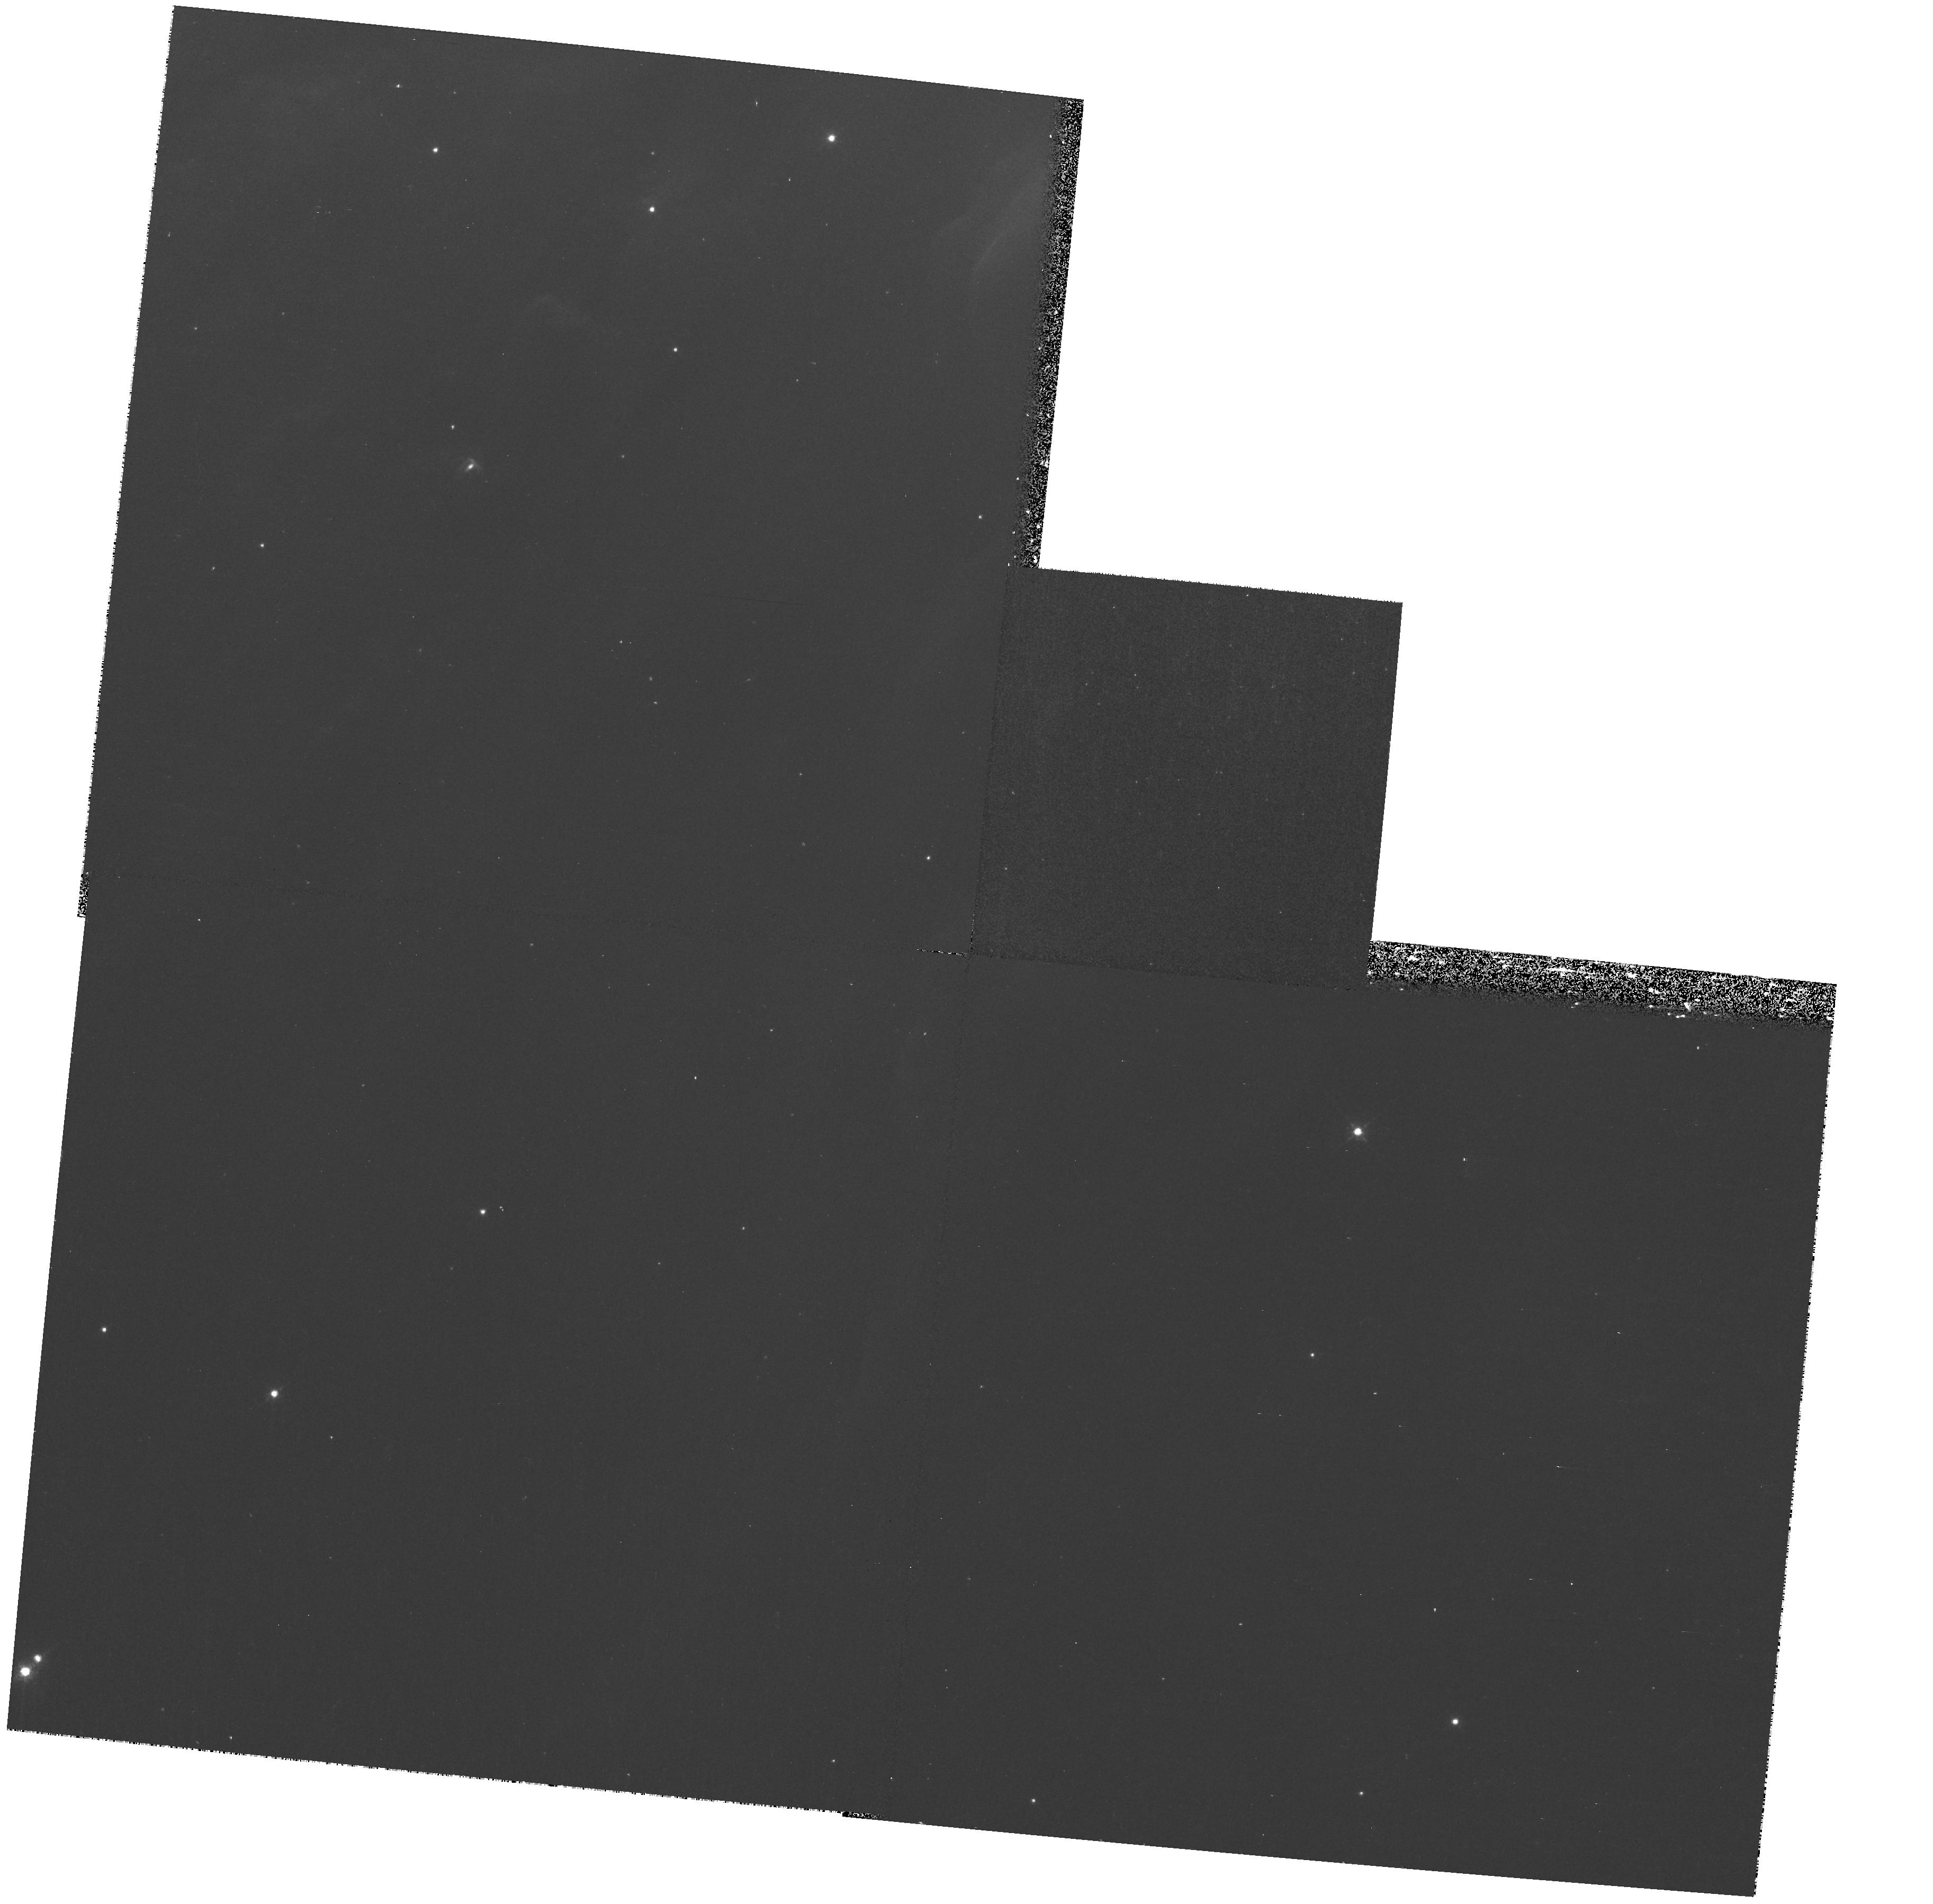
Target: field at RA 83.829°, Dec -5.485°
Instrument: WFPC2/PC
Filter: F631N
Exposure: 20 min
Observation ID: hst_8324_08_wfpc2_pc_f631n_u5gf08

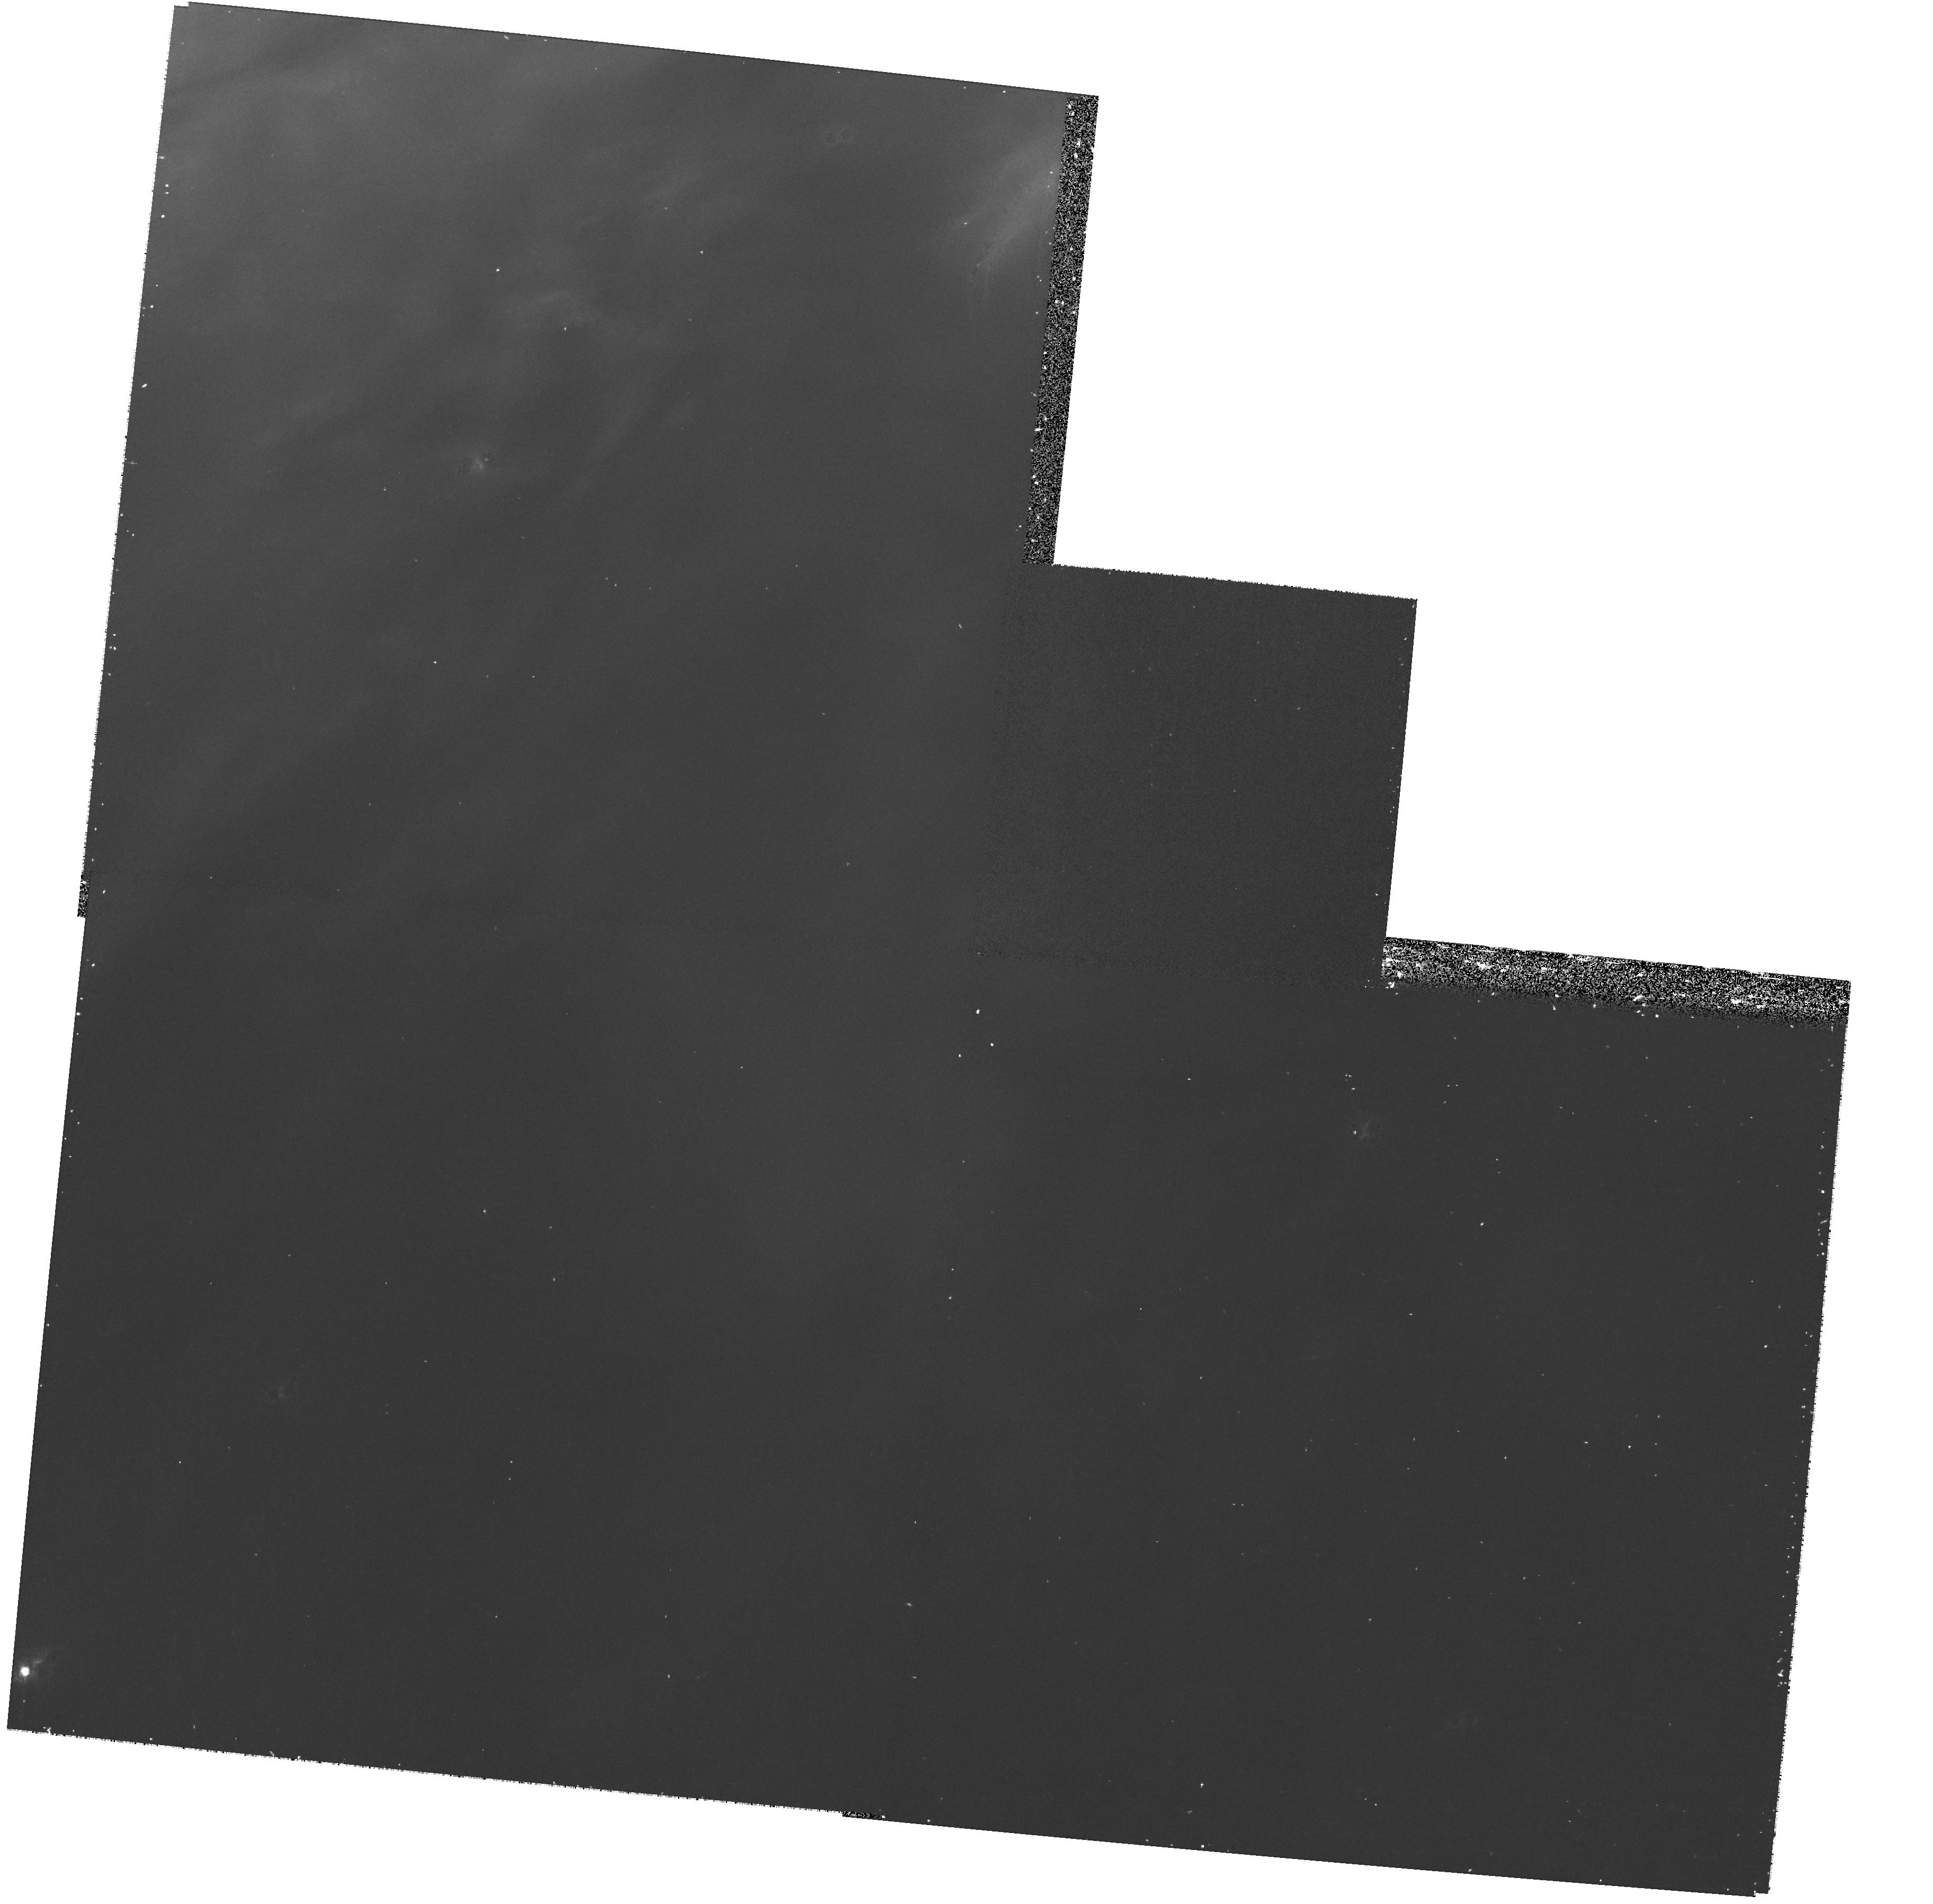
Target: field at RA 83.829°, Dec -5.485°
Instrument: WFPC2/PC
Filter: F673N
Exposure: 17 min
Observation ID: hst_8324_08_wfpc2_pc_f673n_u5gf08

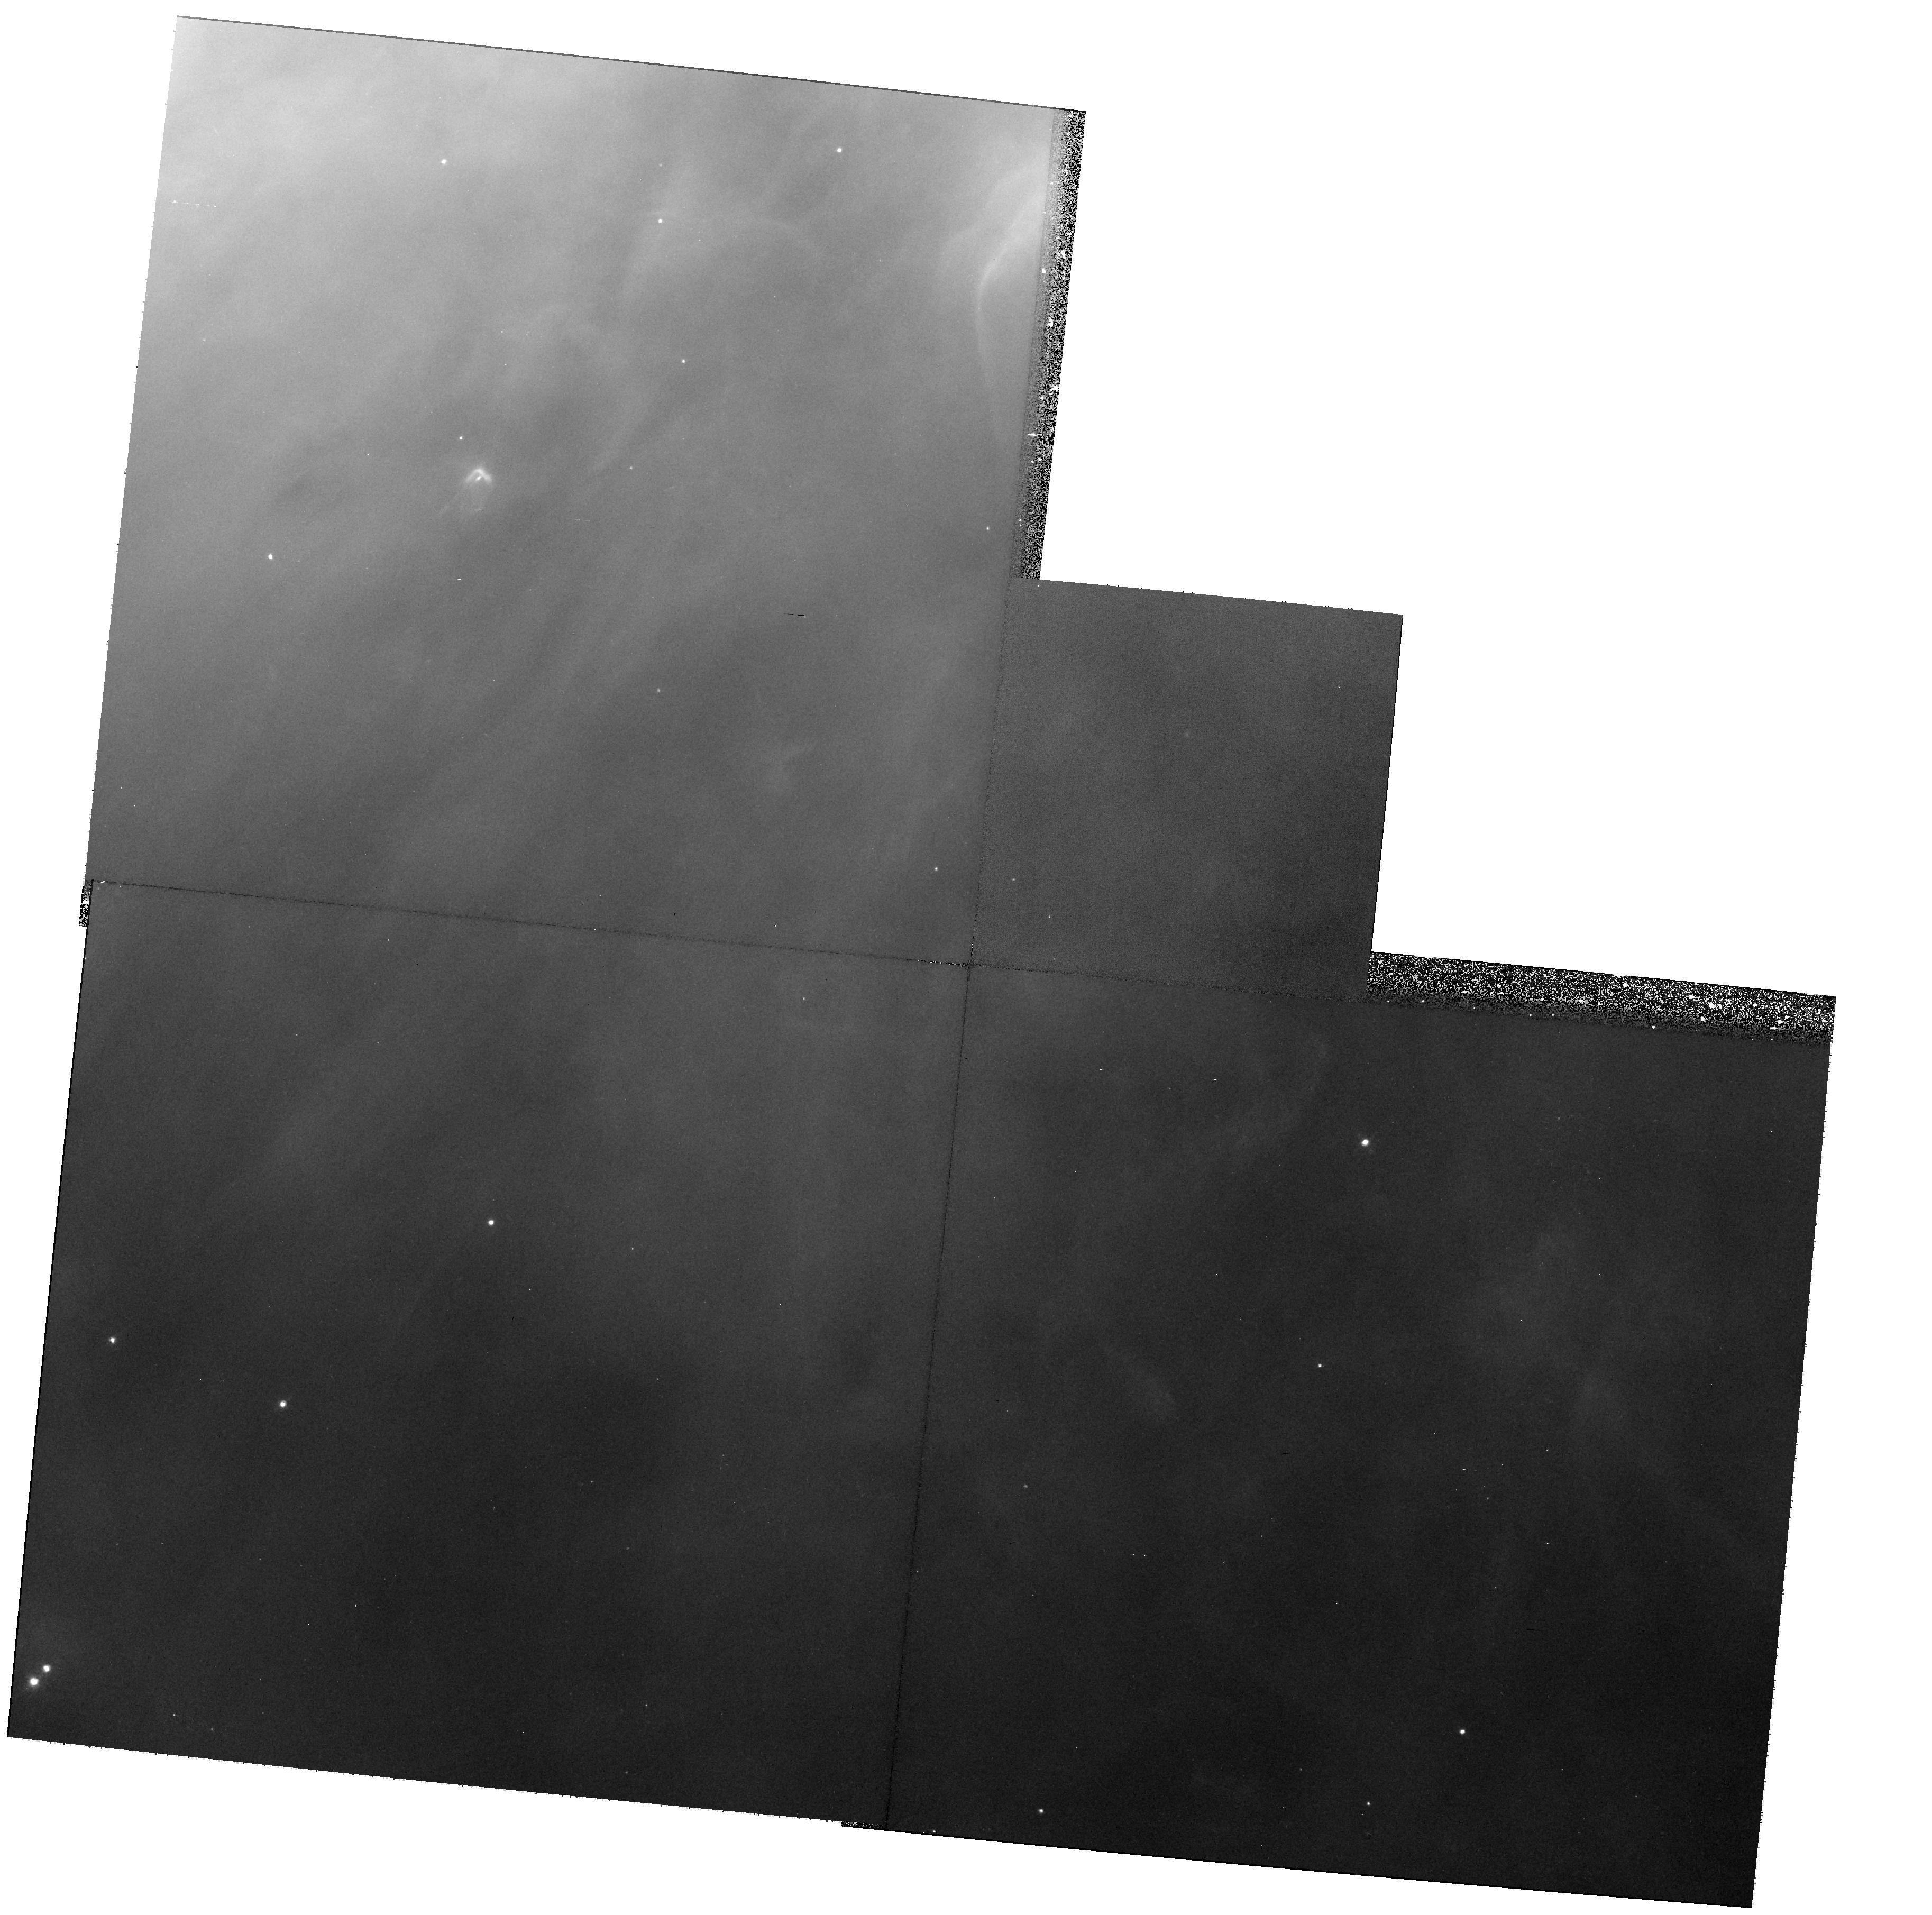
Target: field at RA 83.829°, Dec -5.484°
Instrument: WFPC2/PC
Filter: F656N
Exposure: 10 min
Observation ID: hst_8324_57_wfpc2_pc_f656n_u5gf57

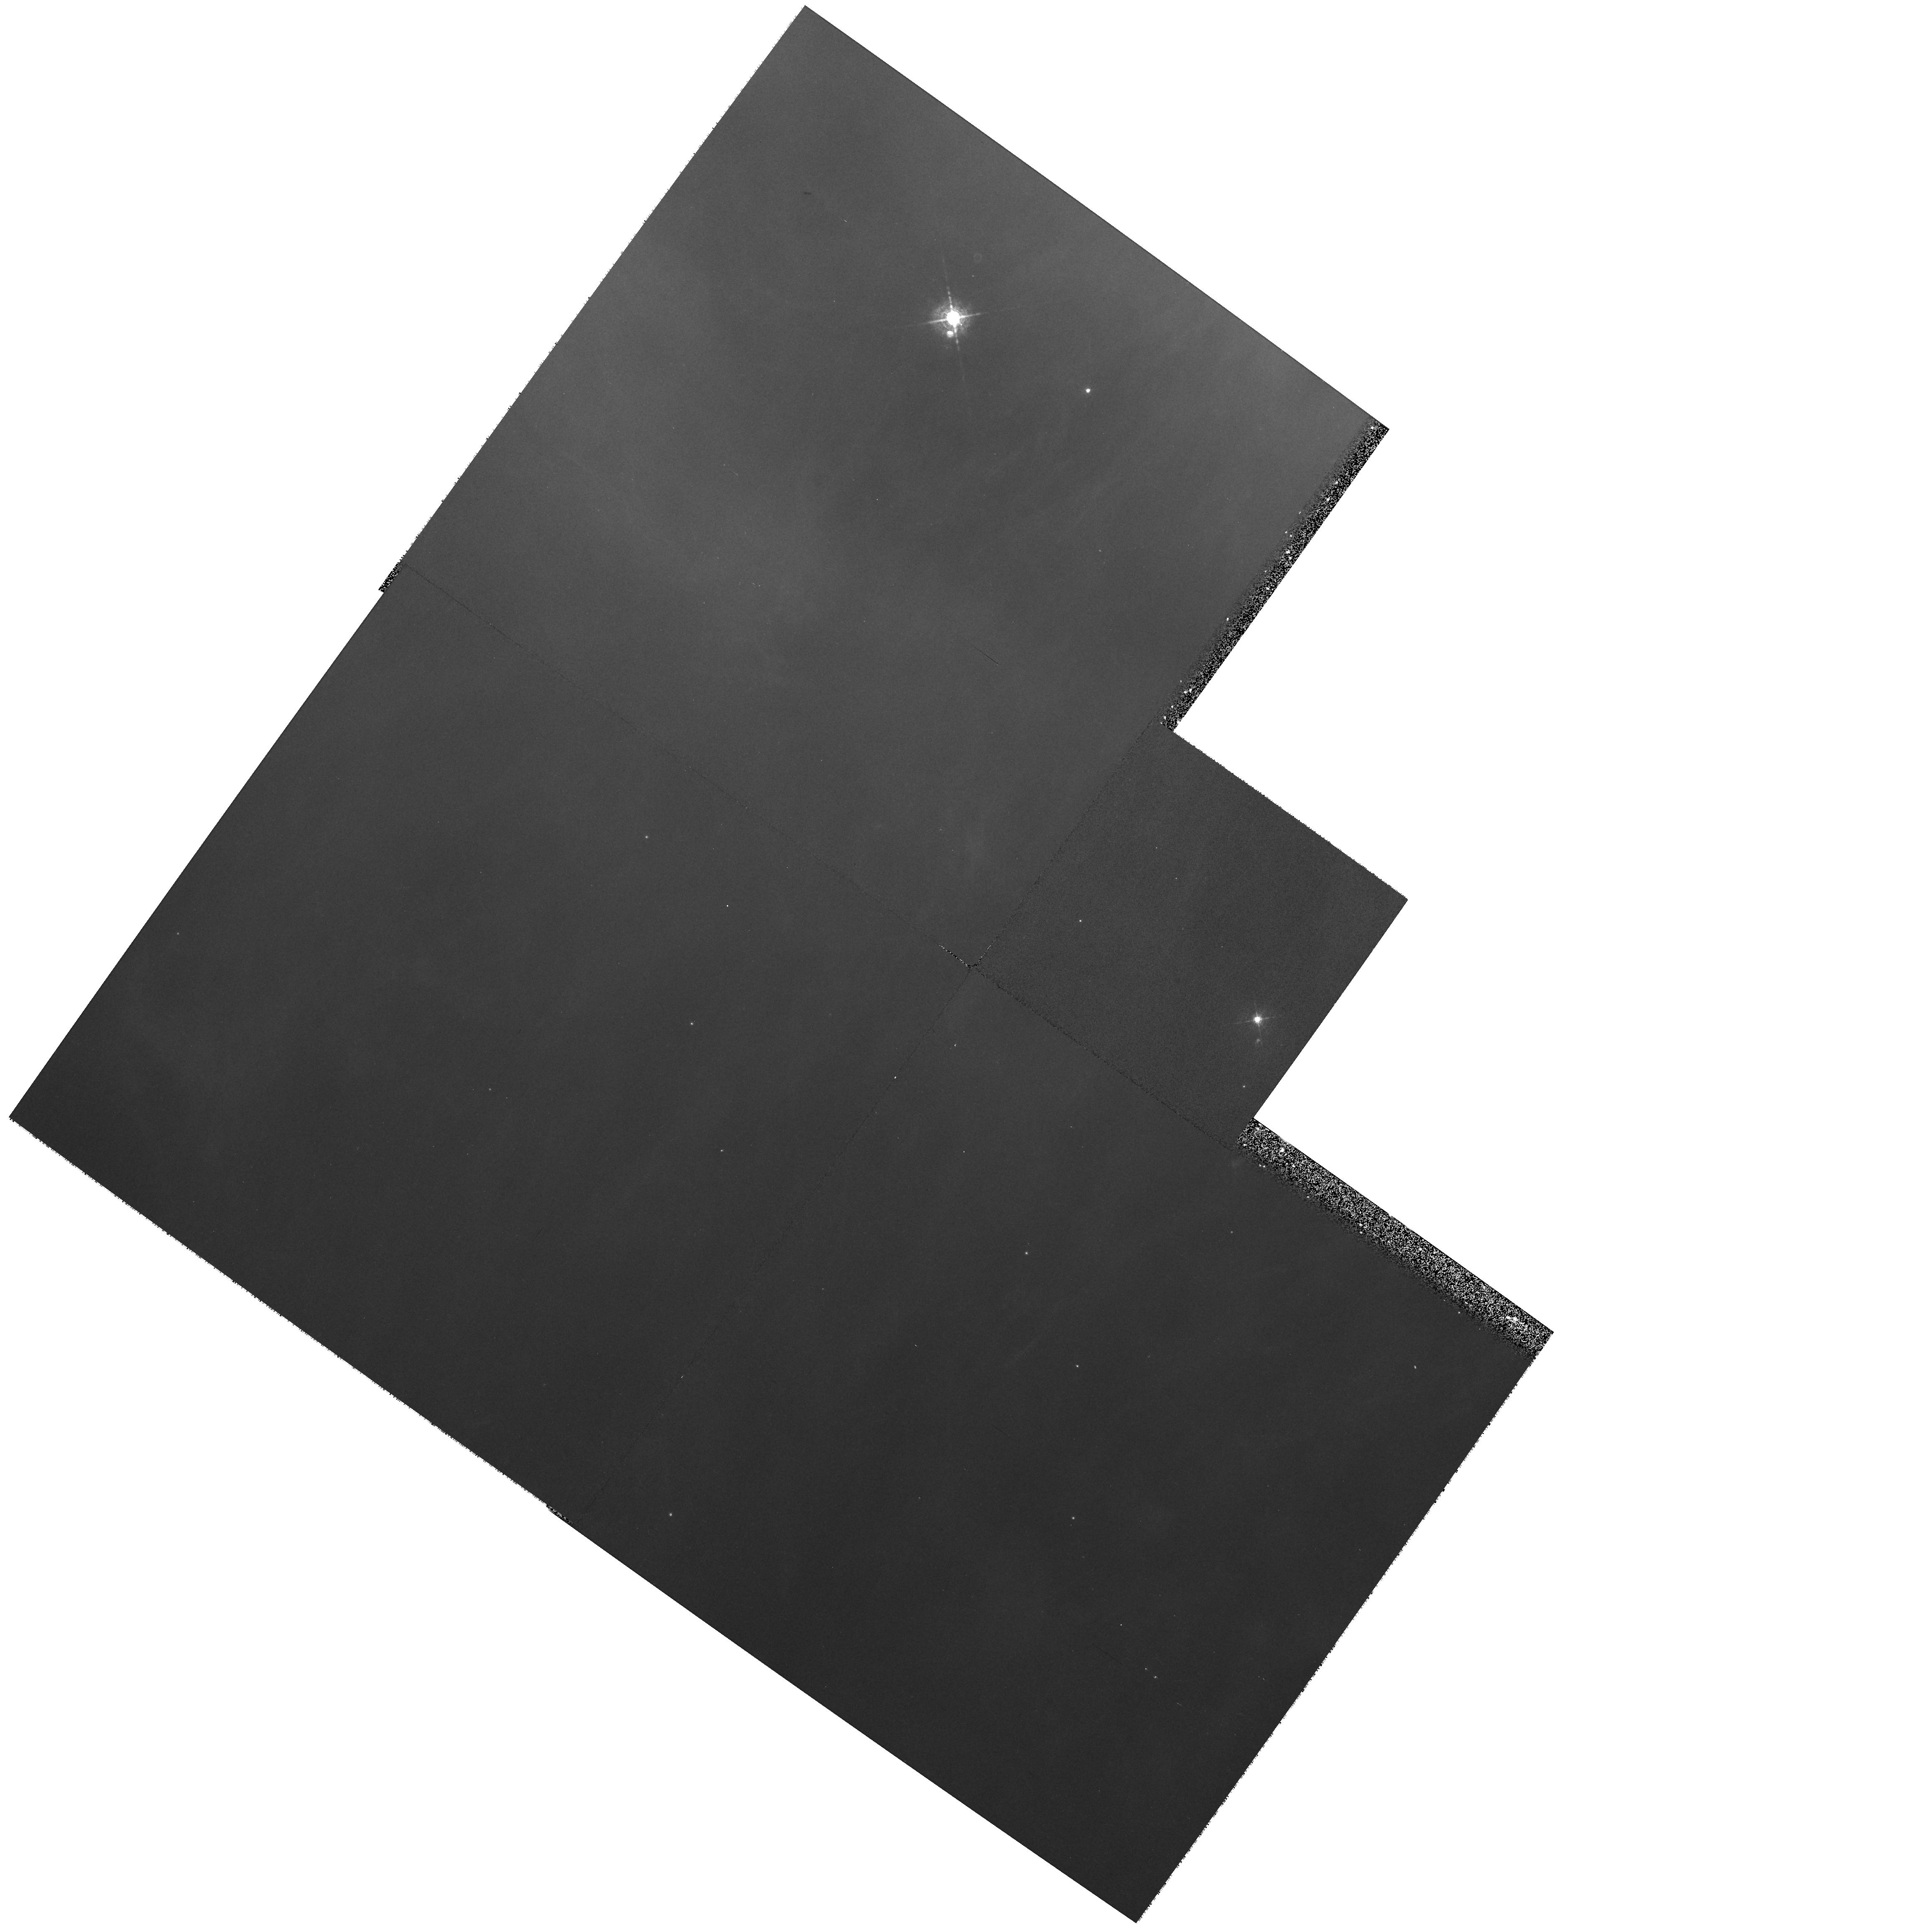
Target: field at RA 83.861°, Dec -5.458°
Instrument: WFPC2/PC
Filter: F502N
Exposure: 10 min
Observation ID: hst_8324_02_wfpc2_pc_f502n_u5gf02

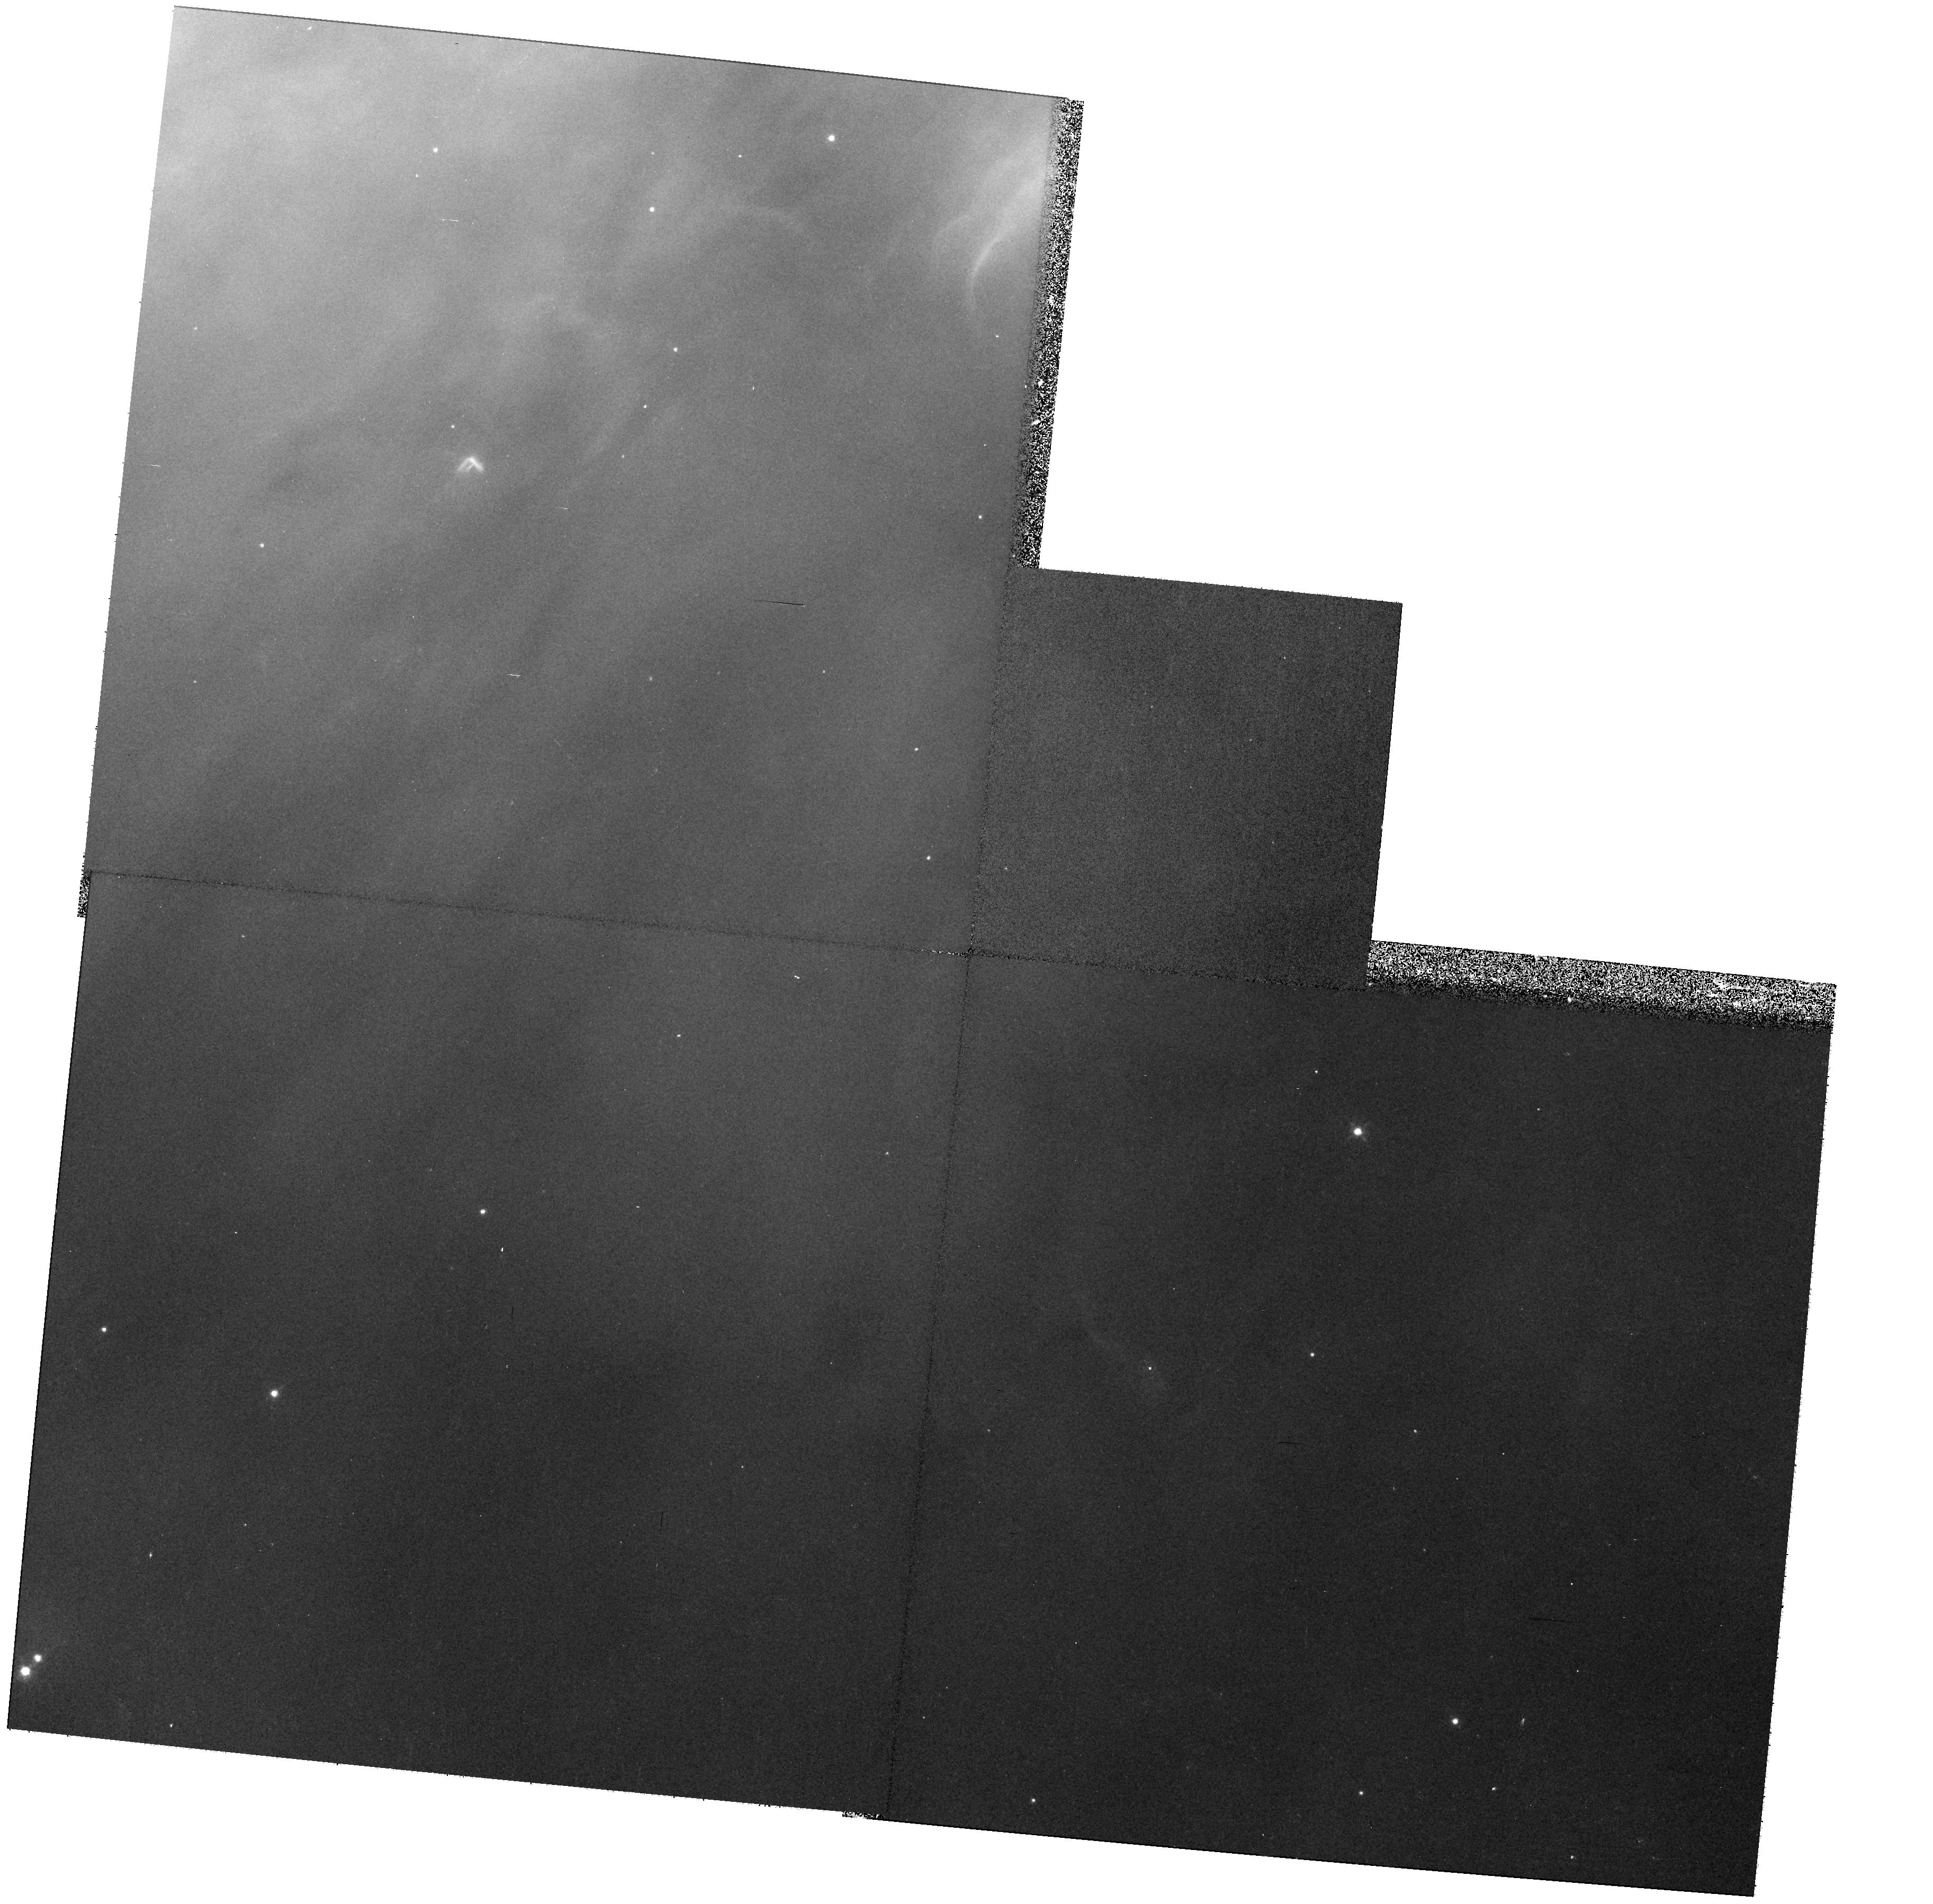
Target: field at RA 83.829°, Dec -5.485°
Instrument: WFPC2/PC
Filter: F658N
Exposure: 9 min
Observation ID: hst_8324_08_wfpc2_pc_f658n_u5gf08

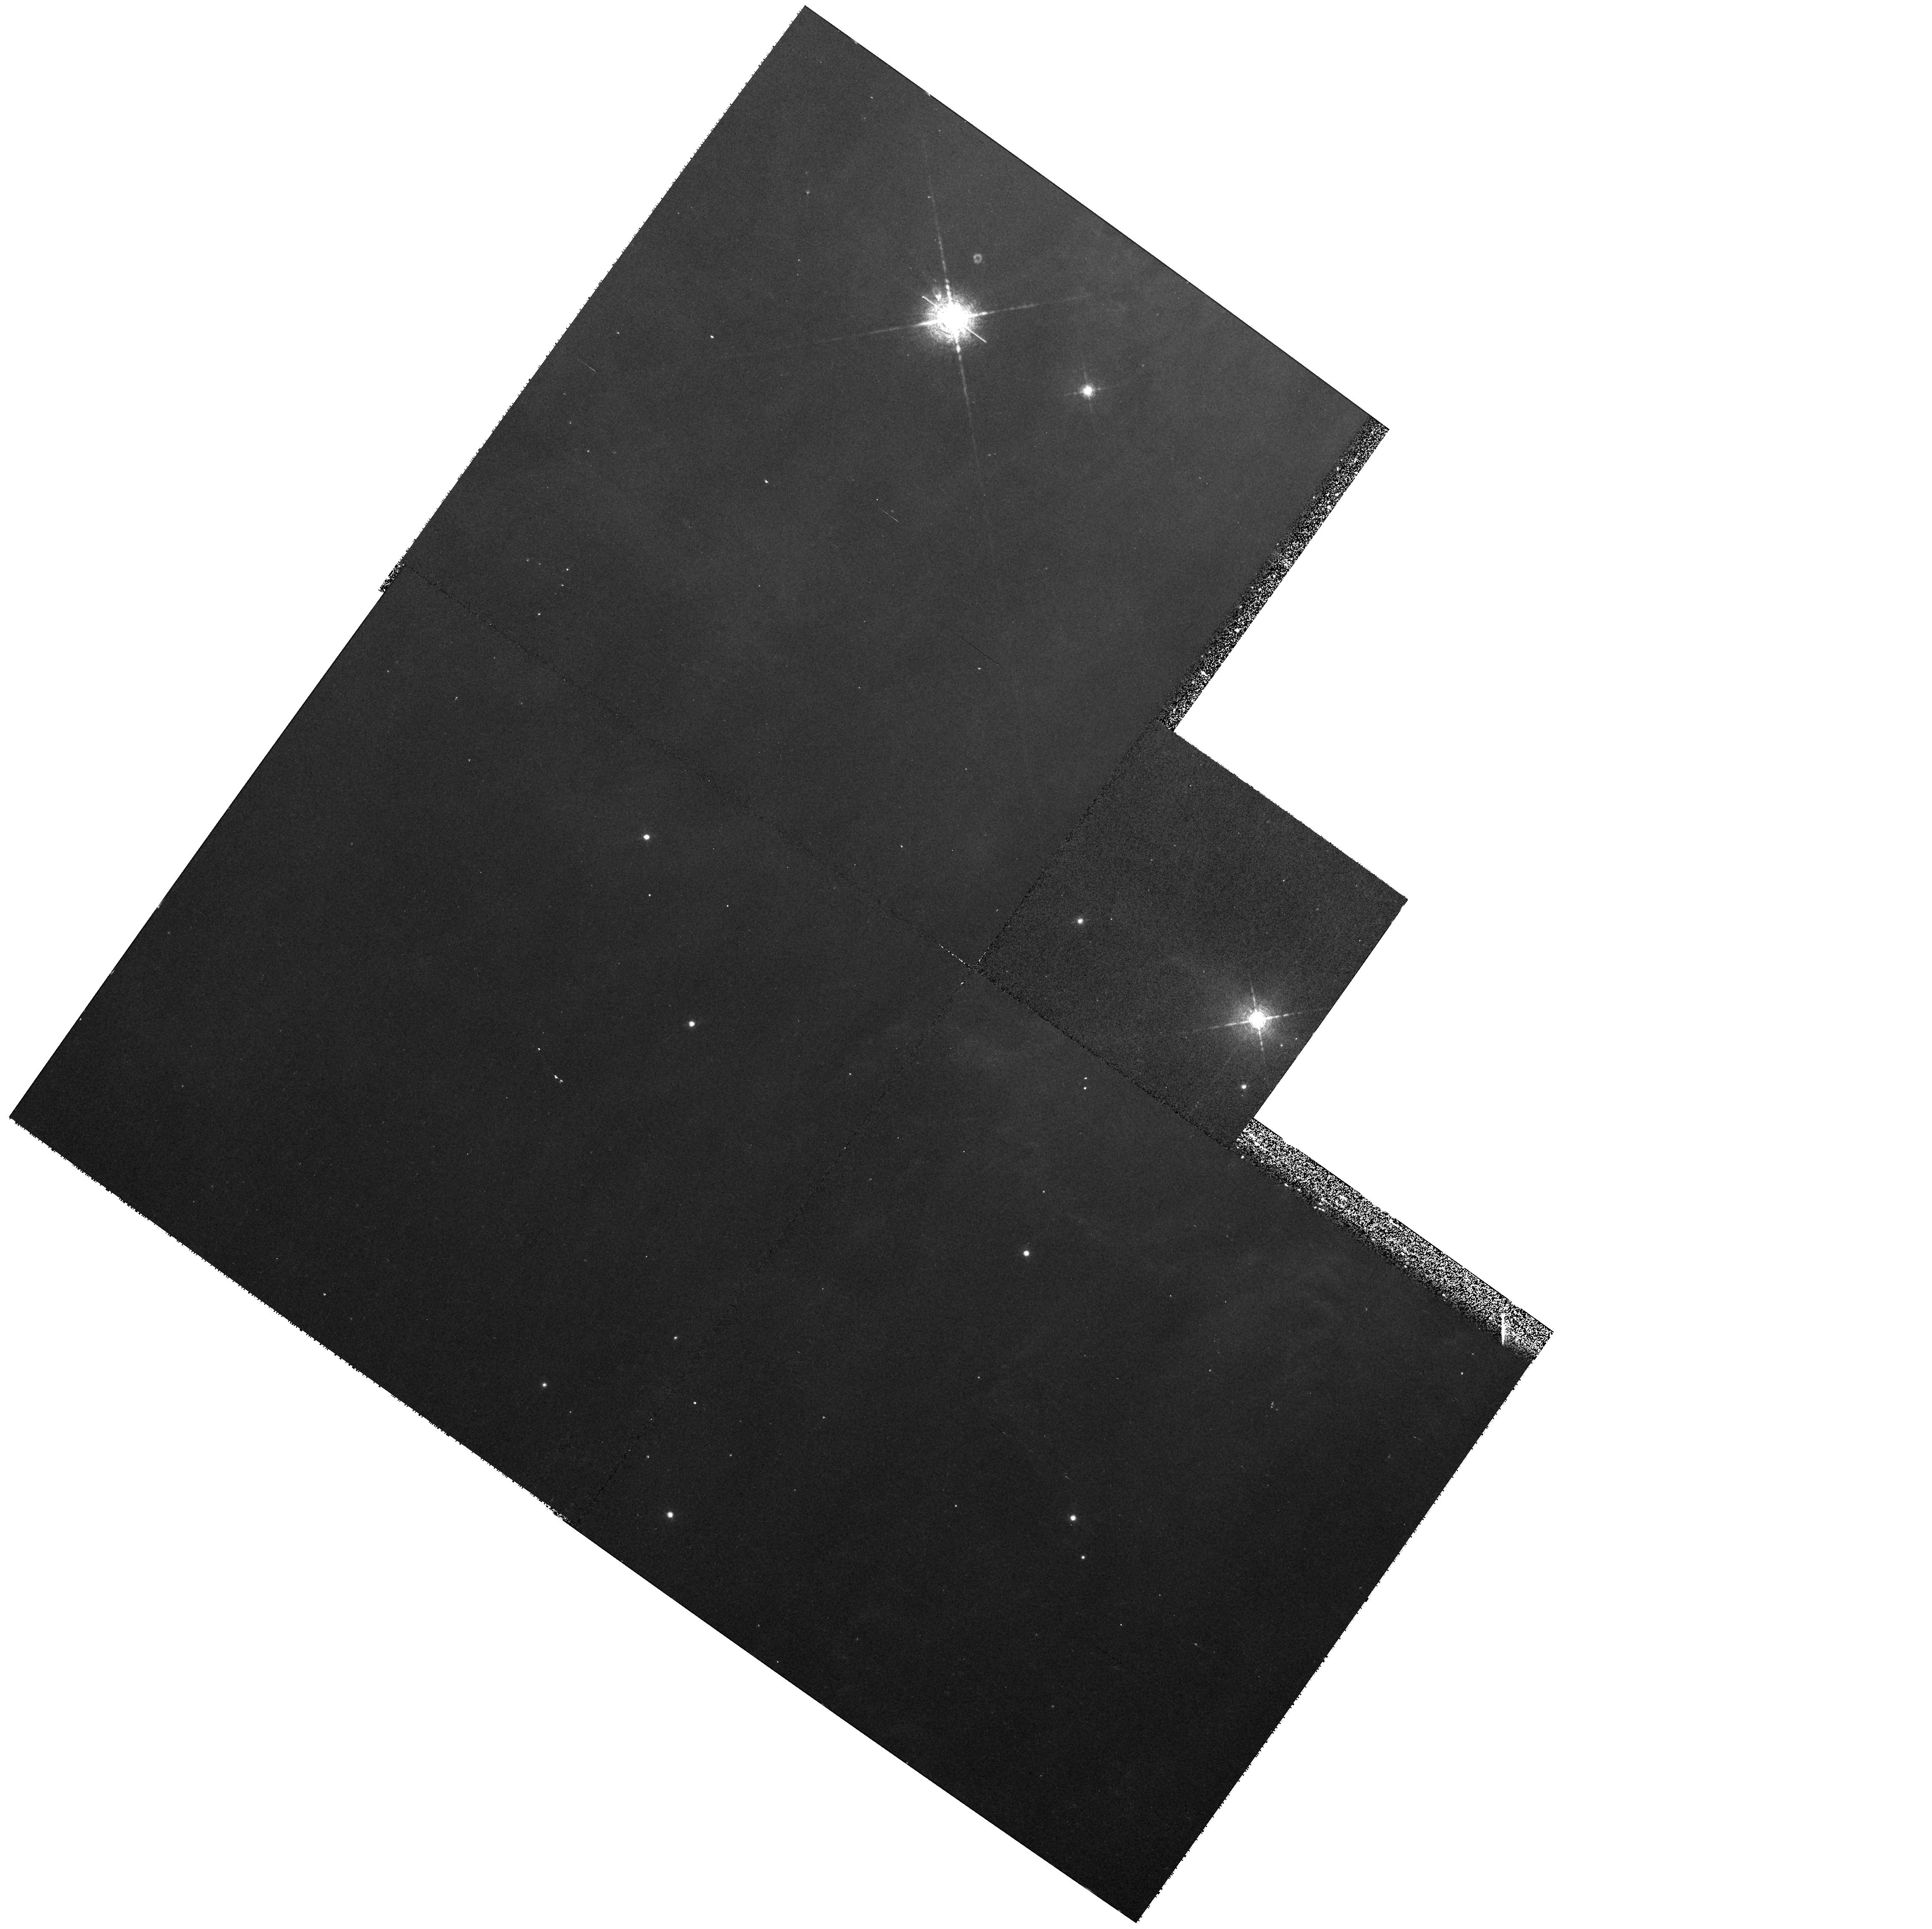
Target: field at RA 83.861°, Dec -5.458°
Instrument: WFPC2/PC
Filter: F631N
Exposure: 20 min
Observation ID: hst_8324_02_wfpc2_pc_f631n_u5gf02

The Structure and Kinematics of Irradiated Disks and Associated High Velocity Features in Orion (PI: Bally, John)

STIS provides us with a unique opportunity to study the early evolution of proto-planetary disks and their chances of survival in the harsh irradiated environments of OB associations where most stars form. We seek to test new circumstellar disk photo-erosion models for the Orion Nebula proplyds (proto-planetary disks), to measure the disk mass loss rates, the nature of their tails, and the high excitation upstream bow shocks (HAlpha + ionO3 arcs). We will obtain long-slit low dispersion UV spectra to measure the relative intensities of a variety of UV lines that trace the excitation conditions in the circumstellar disk, neutral outflow, and in the ionized zone and to search for OH emission predicted by a recent model of photo-chemical excitation of the 6300Angstrom ionO1 line. We will obtain moderate resolution long slit visible spectra to constrain the sub-arcsecond structure and excitation conditions in the proplyds, search for disk rotation, estimate disk wind velocities, and measure the flow velocities as a function of position, excitation, and ionization and in various portions of the photo-ablation flow. We will measure the velocity fields of several supersonic micro-jets powered by the Orion proplyds. Our data will constrain the survival time of irradiated disks, address their potential for forming planetary systems, and shed light on the planetary system formation frequency.